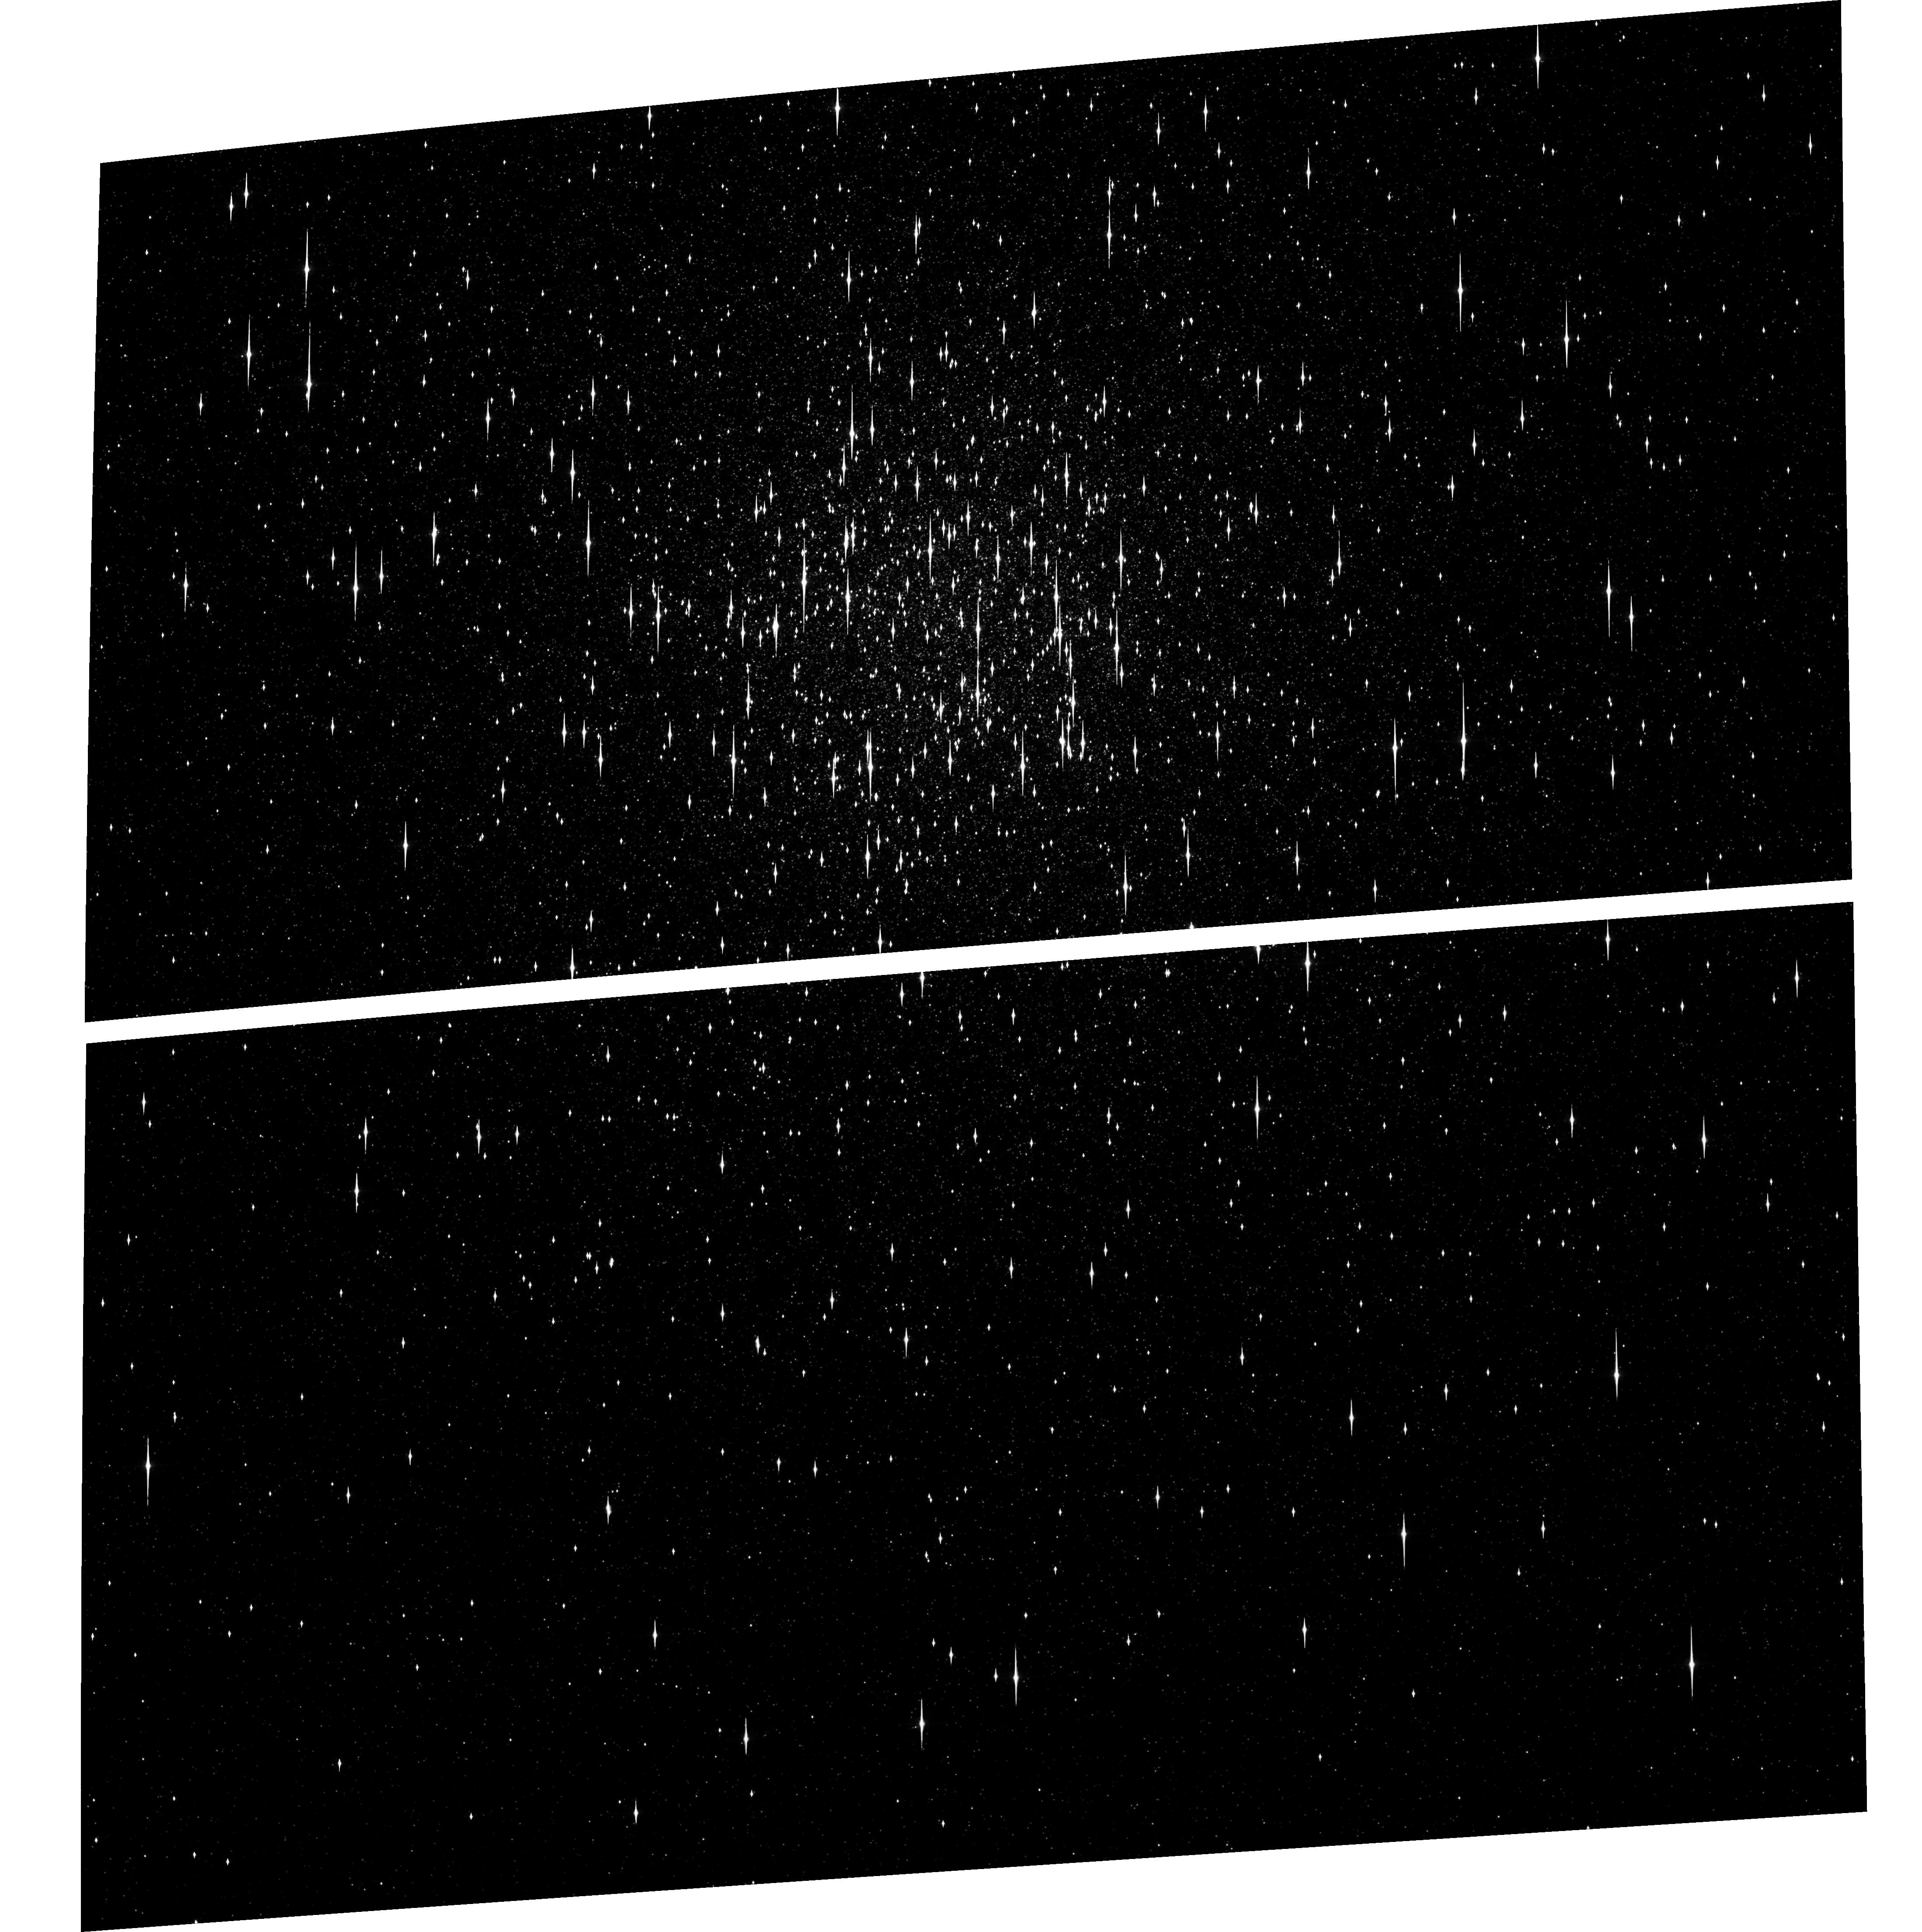
Target: NGC104. Instrument: ACS/WFC. Filter: F625W. Exposure: 7 min. Observation ID: hst_9281_03_acs_wfc_f625w_j8fw03

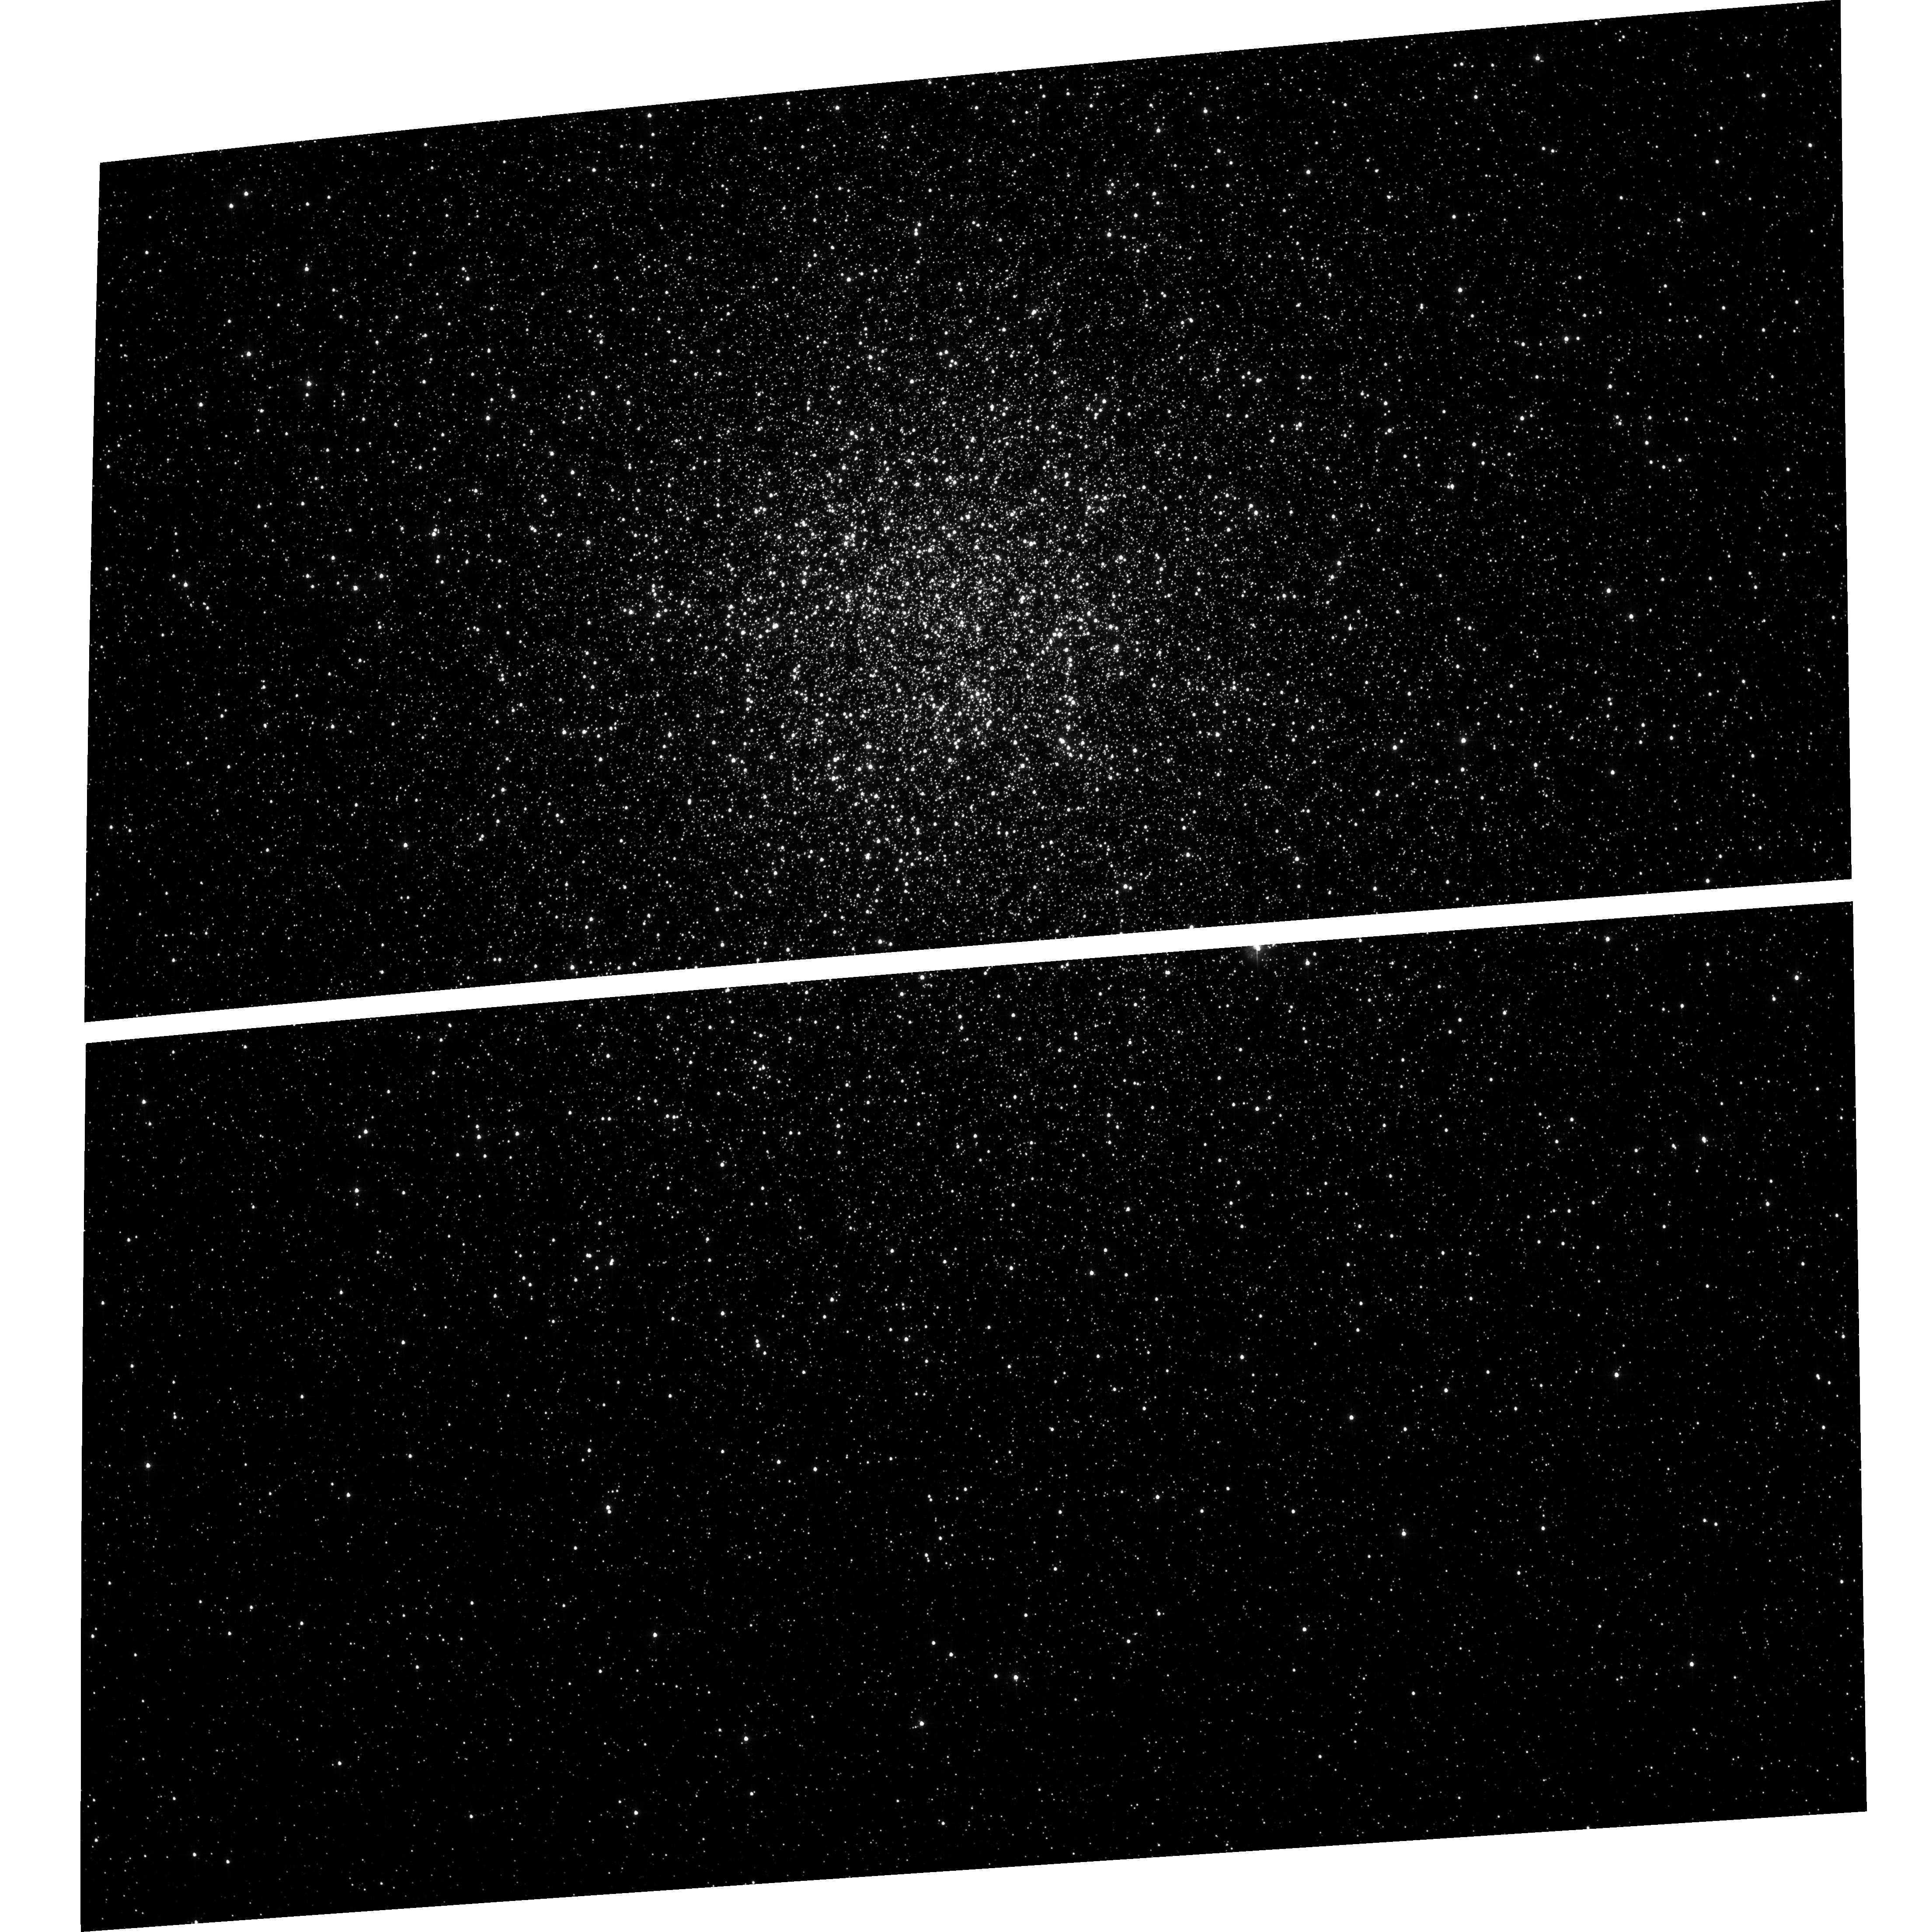
Target: NGC104. Instrument: ACS/WFC. Filter: F435W. Exposure: 5 min. Observation ID: hst_9281_02_acs_wfc_f435w_j8fw02

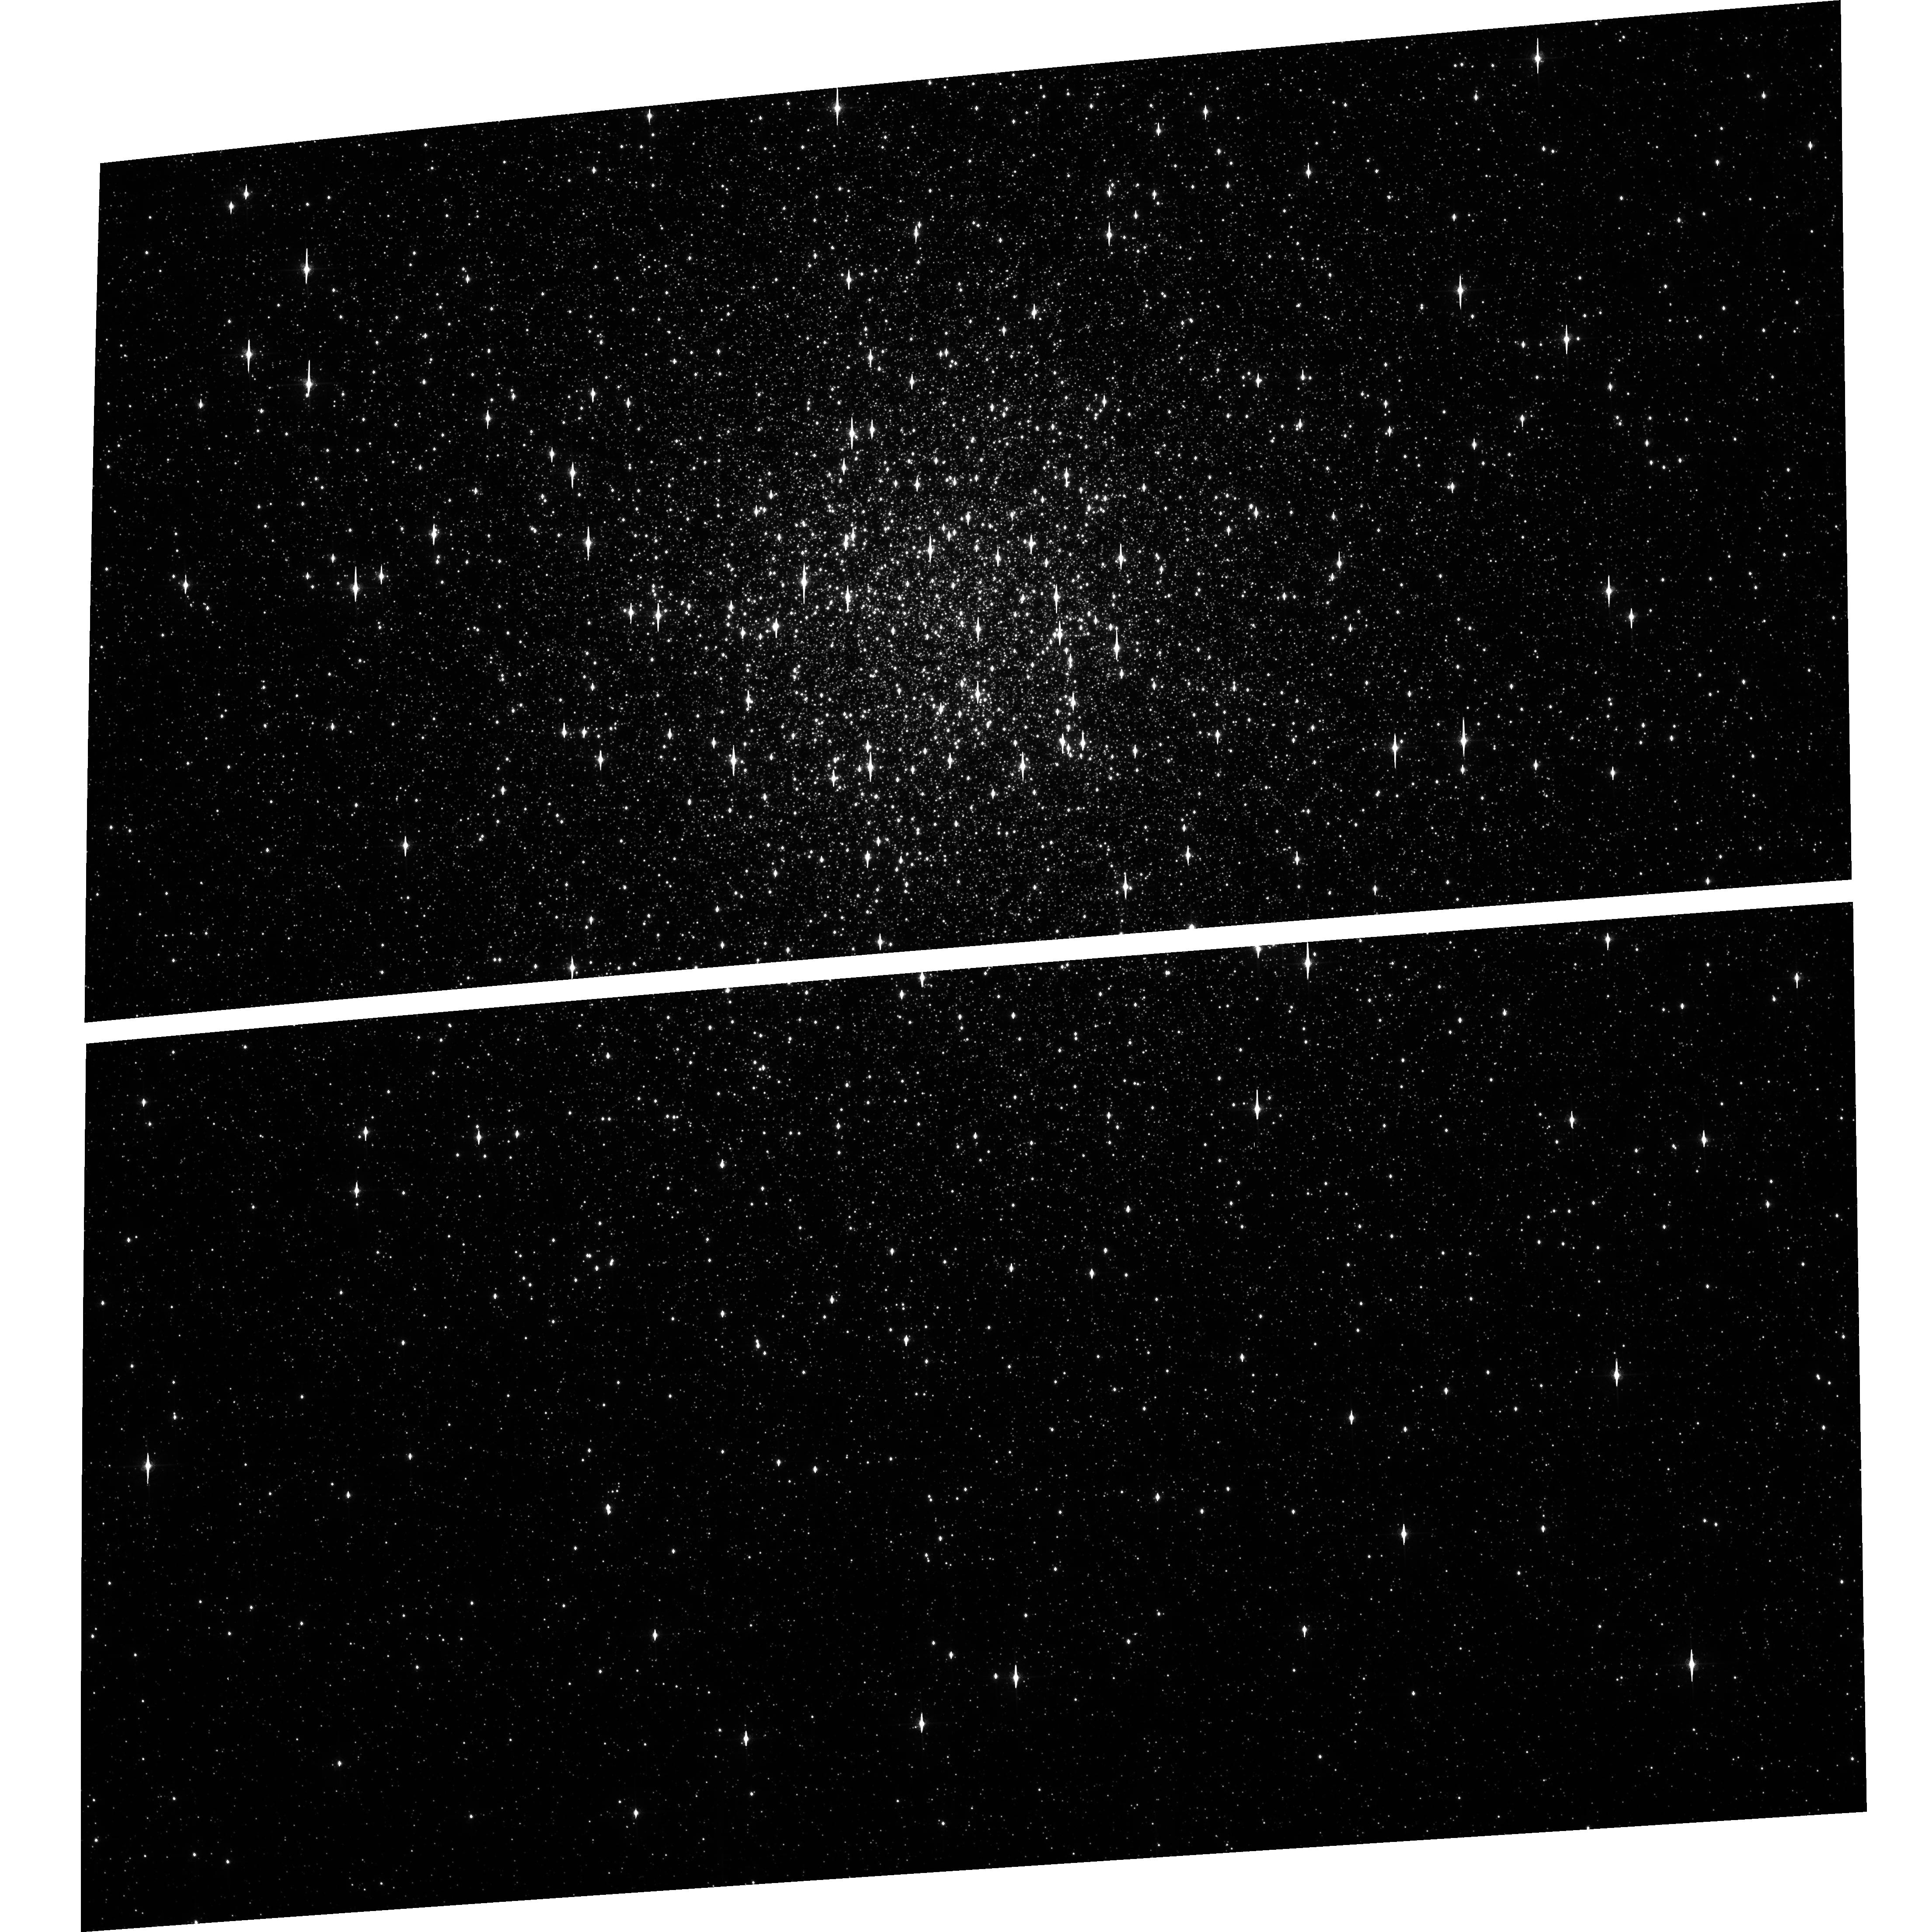
Target: NGC104. Instrument: ACS/WFC. Filter: F658N. Exposure: 36 min. Observation ID: hst_9281_03_acs_wfc_f658n_j8fw03

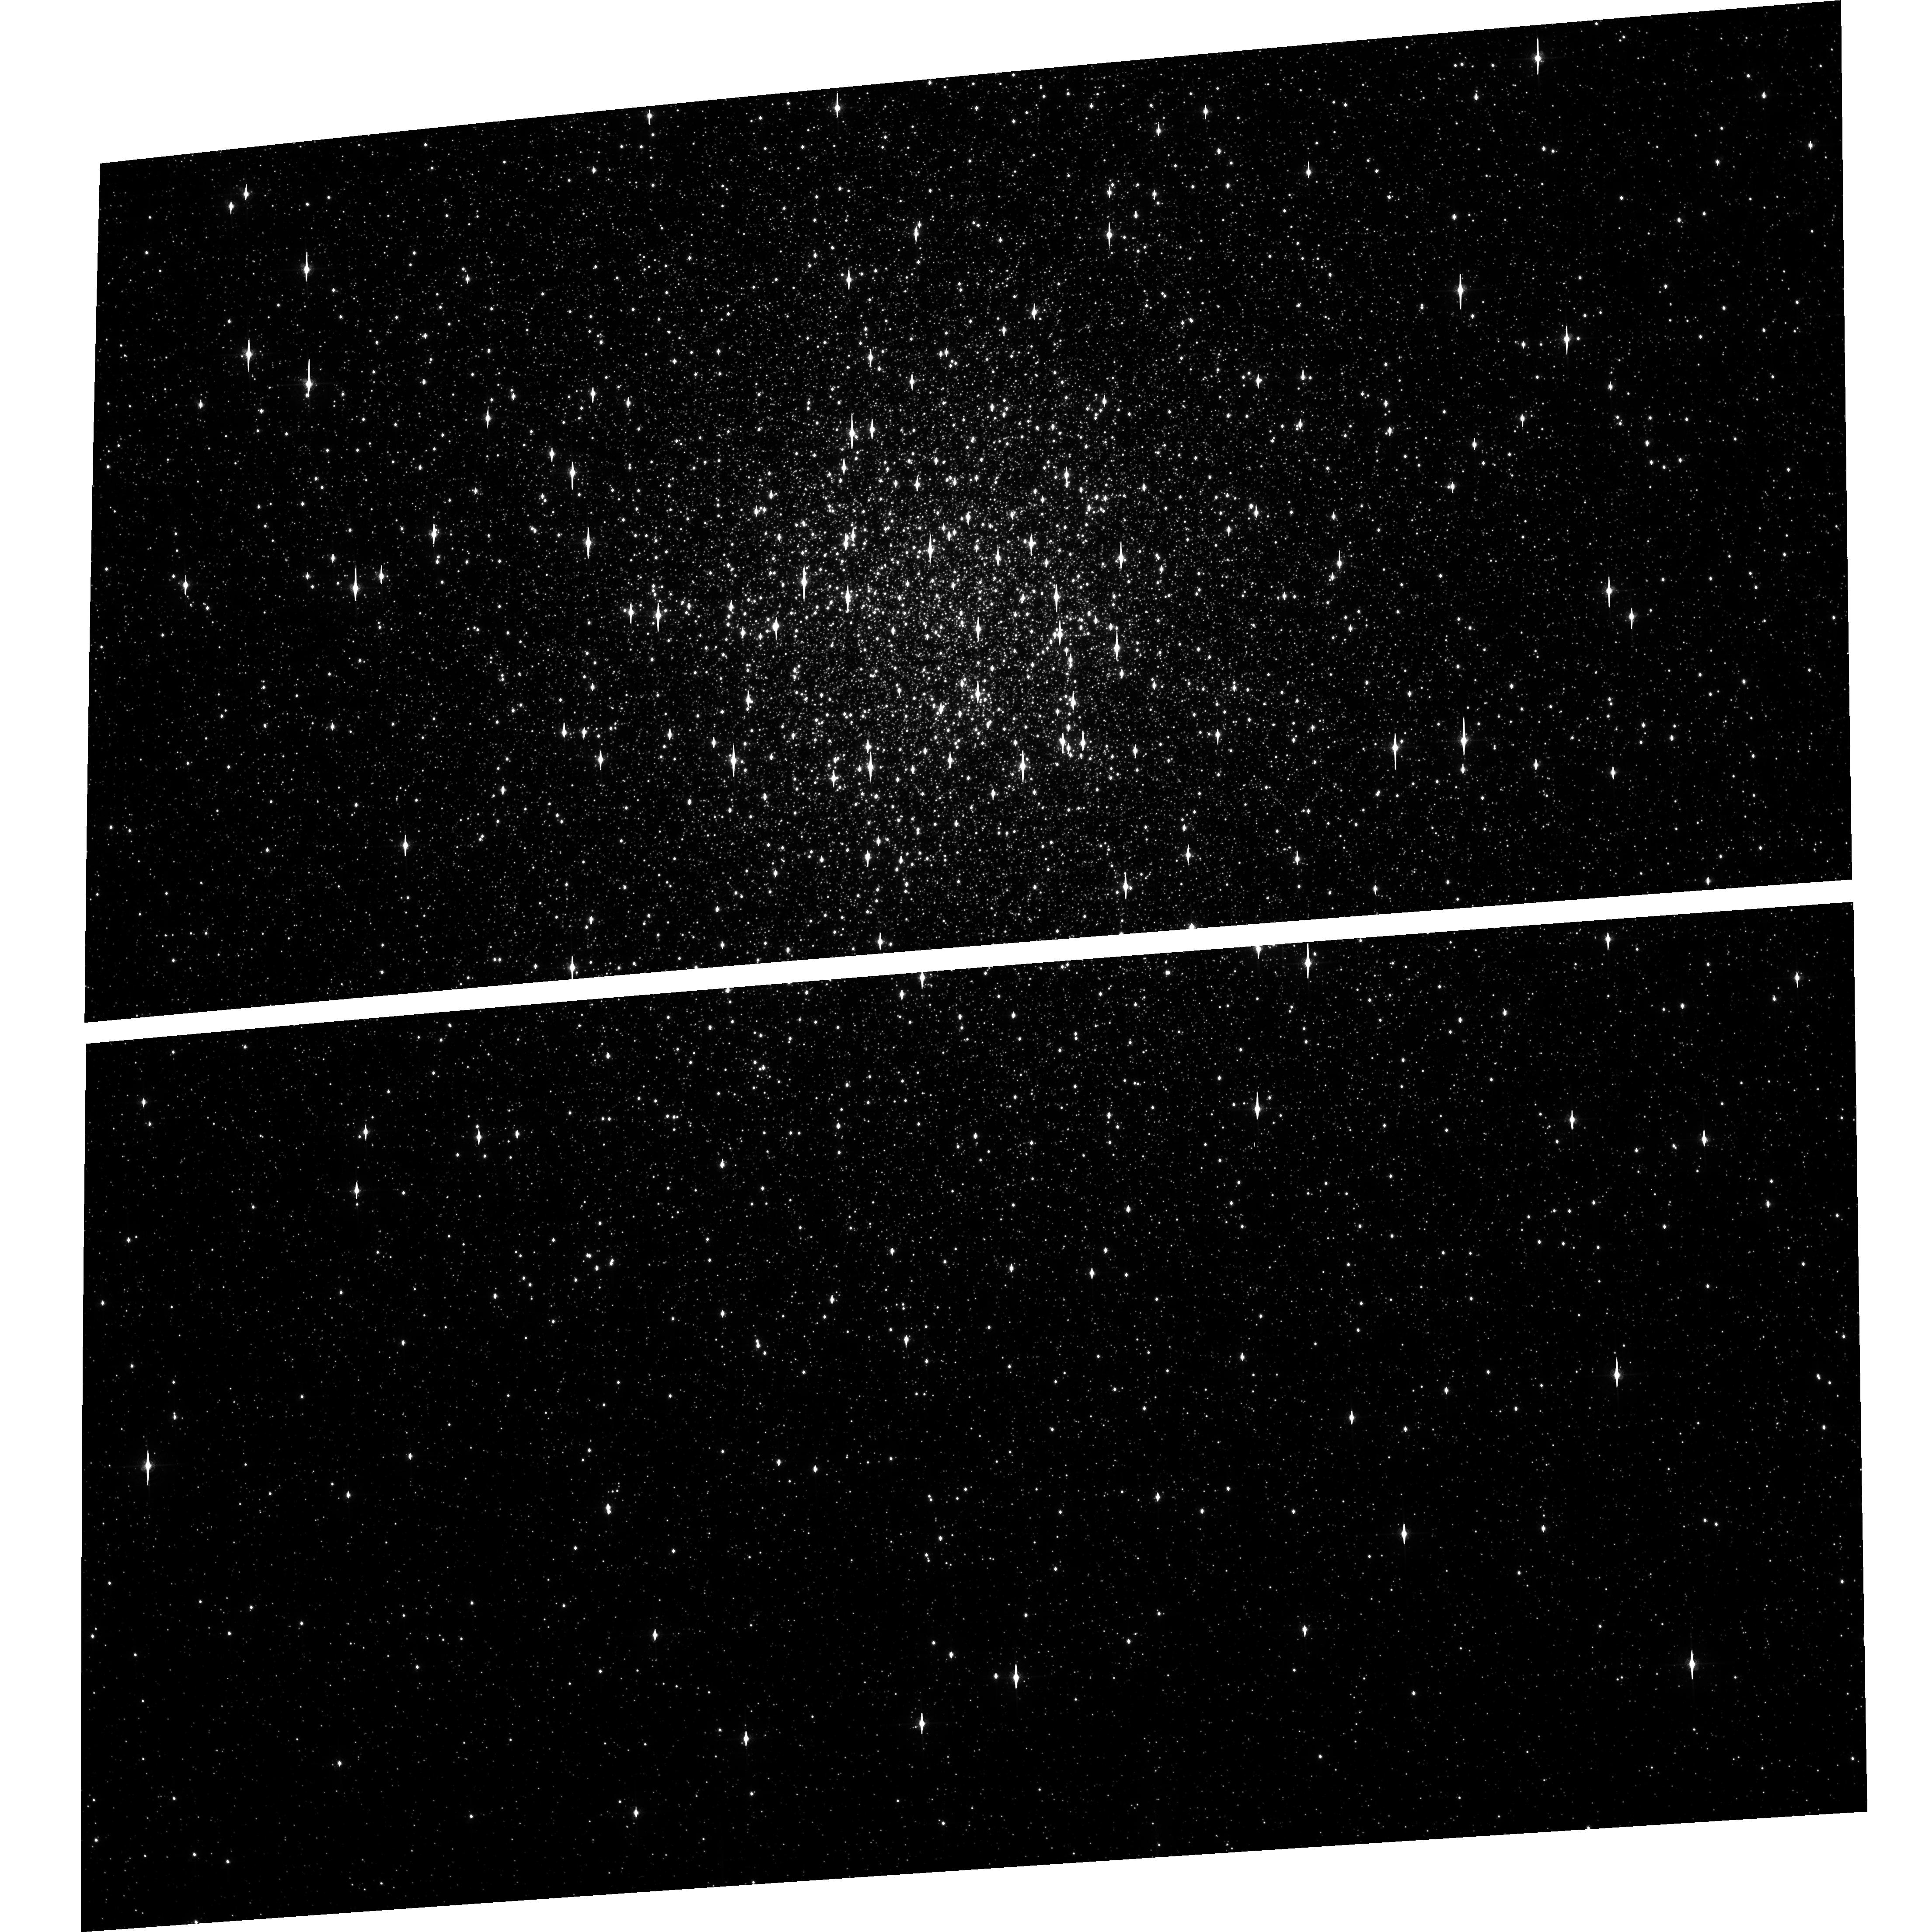
Target: NGC104. Instrument: ACS/WFC. Filter: F658N. Exposure: 44 min. Observation ID: hst_9281_01_acs_wfc_f658n_j8fw01

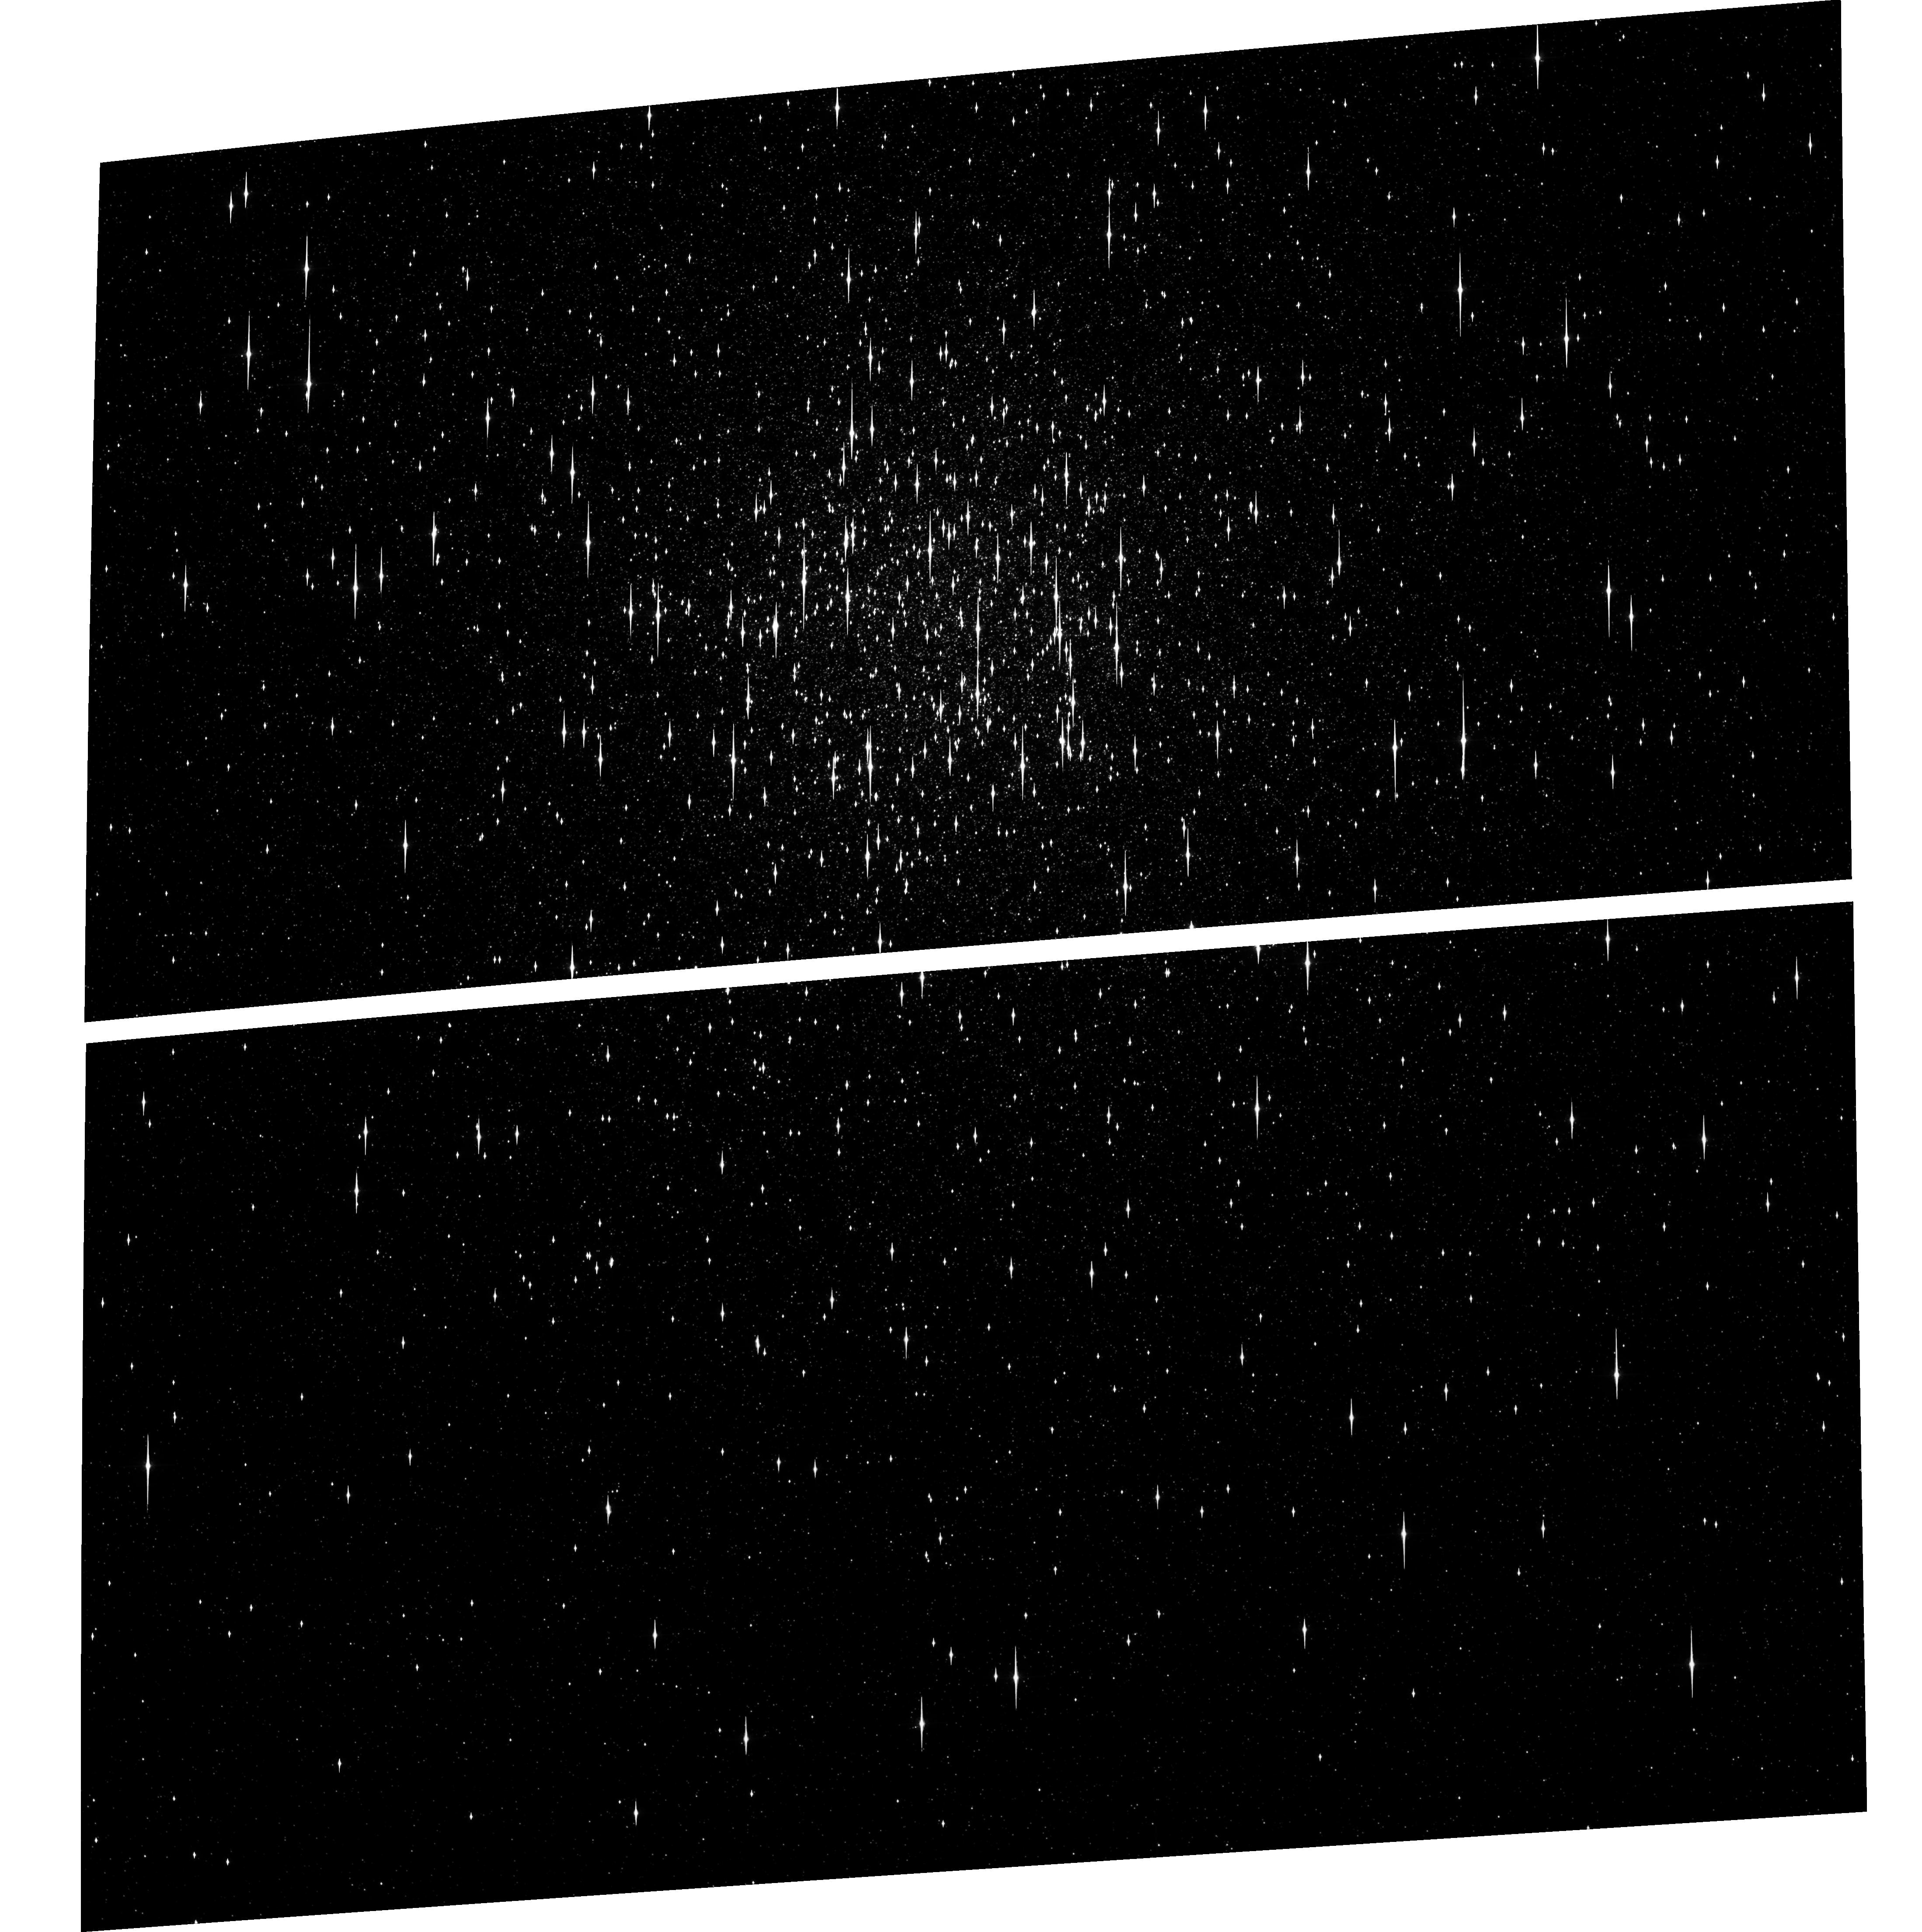
Target: NGC104. Instrument: ACS/WFC. Filter: F625W. Exposure: 8 min. Observation ID: hst_9281_02_acs_wfc_f625w_j8fw02

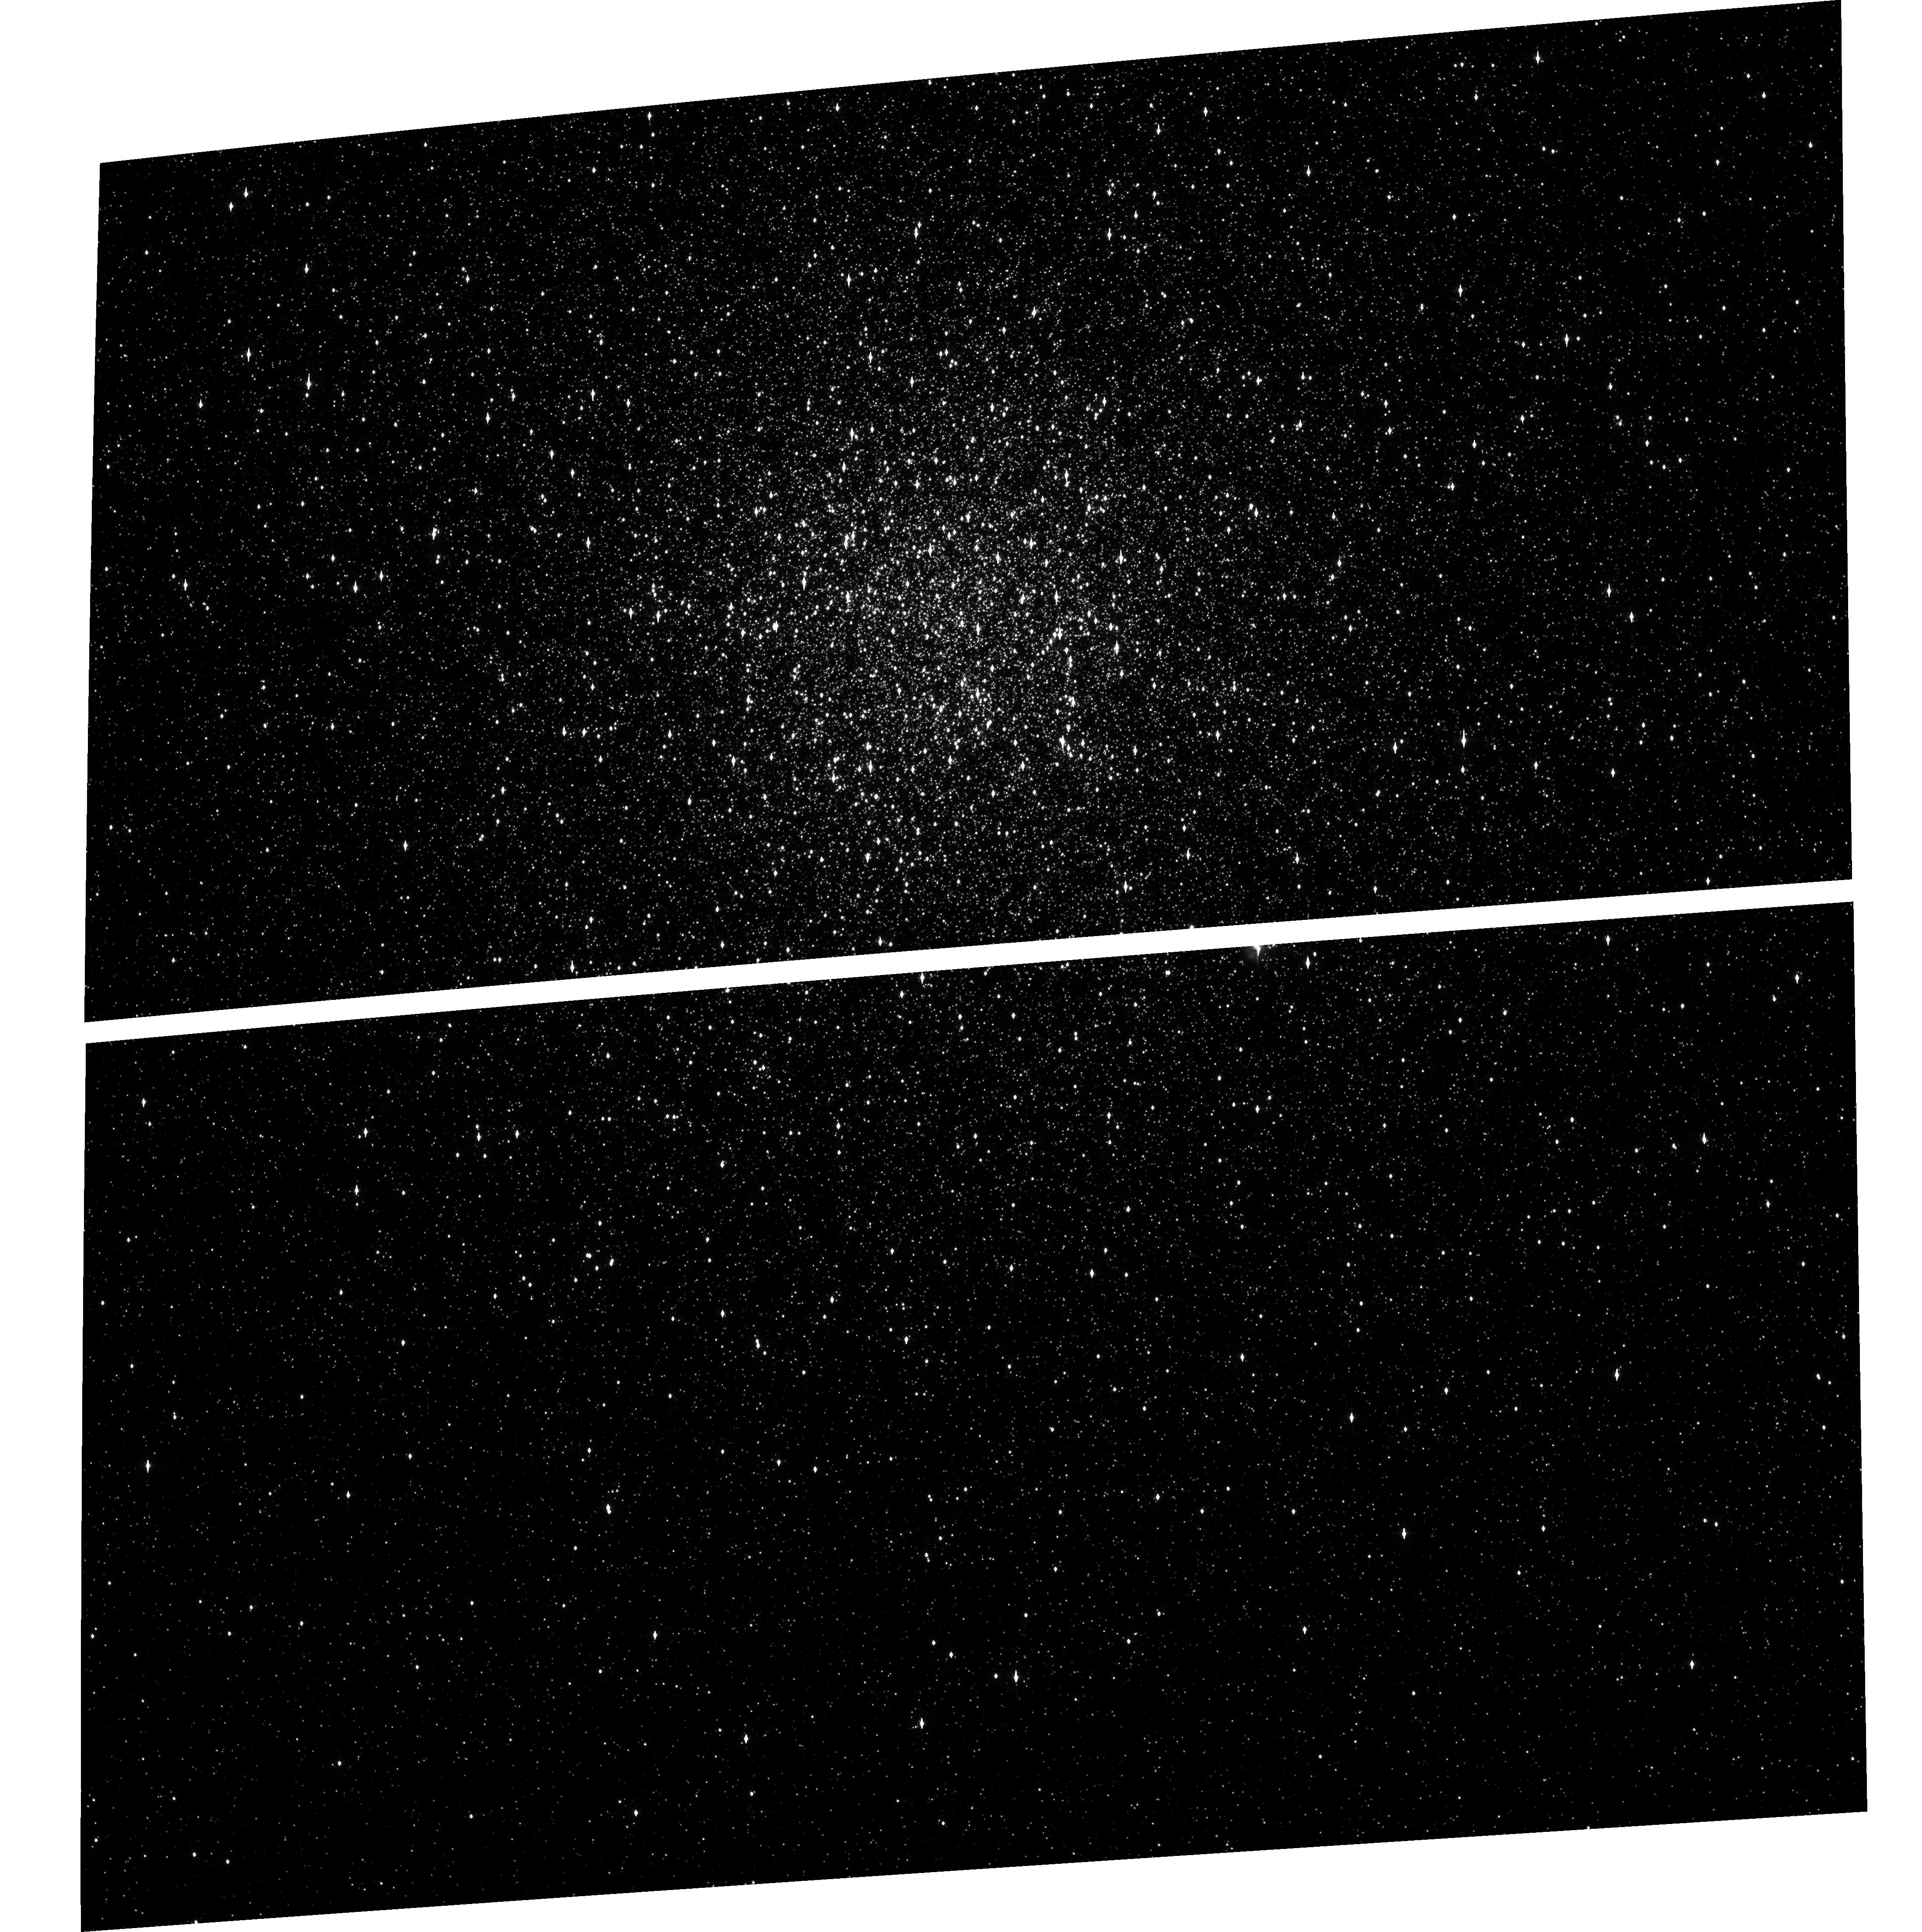
Target: NGC104. Instrument: ACS/WFC. Filter: F435W. Exposure: 5 min. Observation ID: hst_9281_01_acs_wfc_f435w_j8fw01

Complete Compact Object and Binary Survey of 47Tuc (PI: Grindlay, Jonathan E.)

Our Cycle 1 observation of 47Tuc has shown its promise as the ultimate laboratory for study of the production and evolution of compact binaries and compact objects in globular clusters. We propose a deep (4x75ksec) ACIS-S observation to measure the complete populations of millisecond pulsars (MSPs) and cataclysmic variables (CVs) by their variability and spectra and to constrain the main sequence binary population. Coordinated HST (ACS) data would provide unique identifications of CVs and many MSPs and allow the full population of quiescent low mass X-ray binaries to be distinguised from CVs. This dataset would provide fundamental constraints for the origins of neutron stars, millisecond pulsars, magnetic white dwarfs and compact binaries in globular clusters.